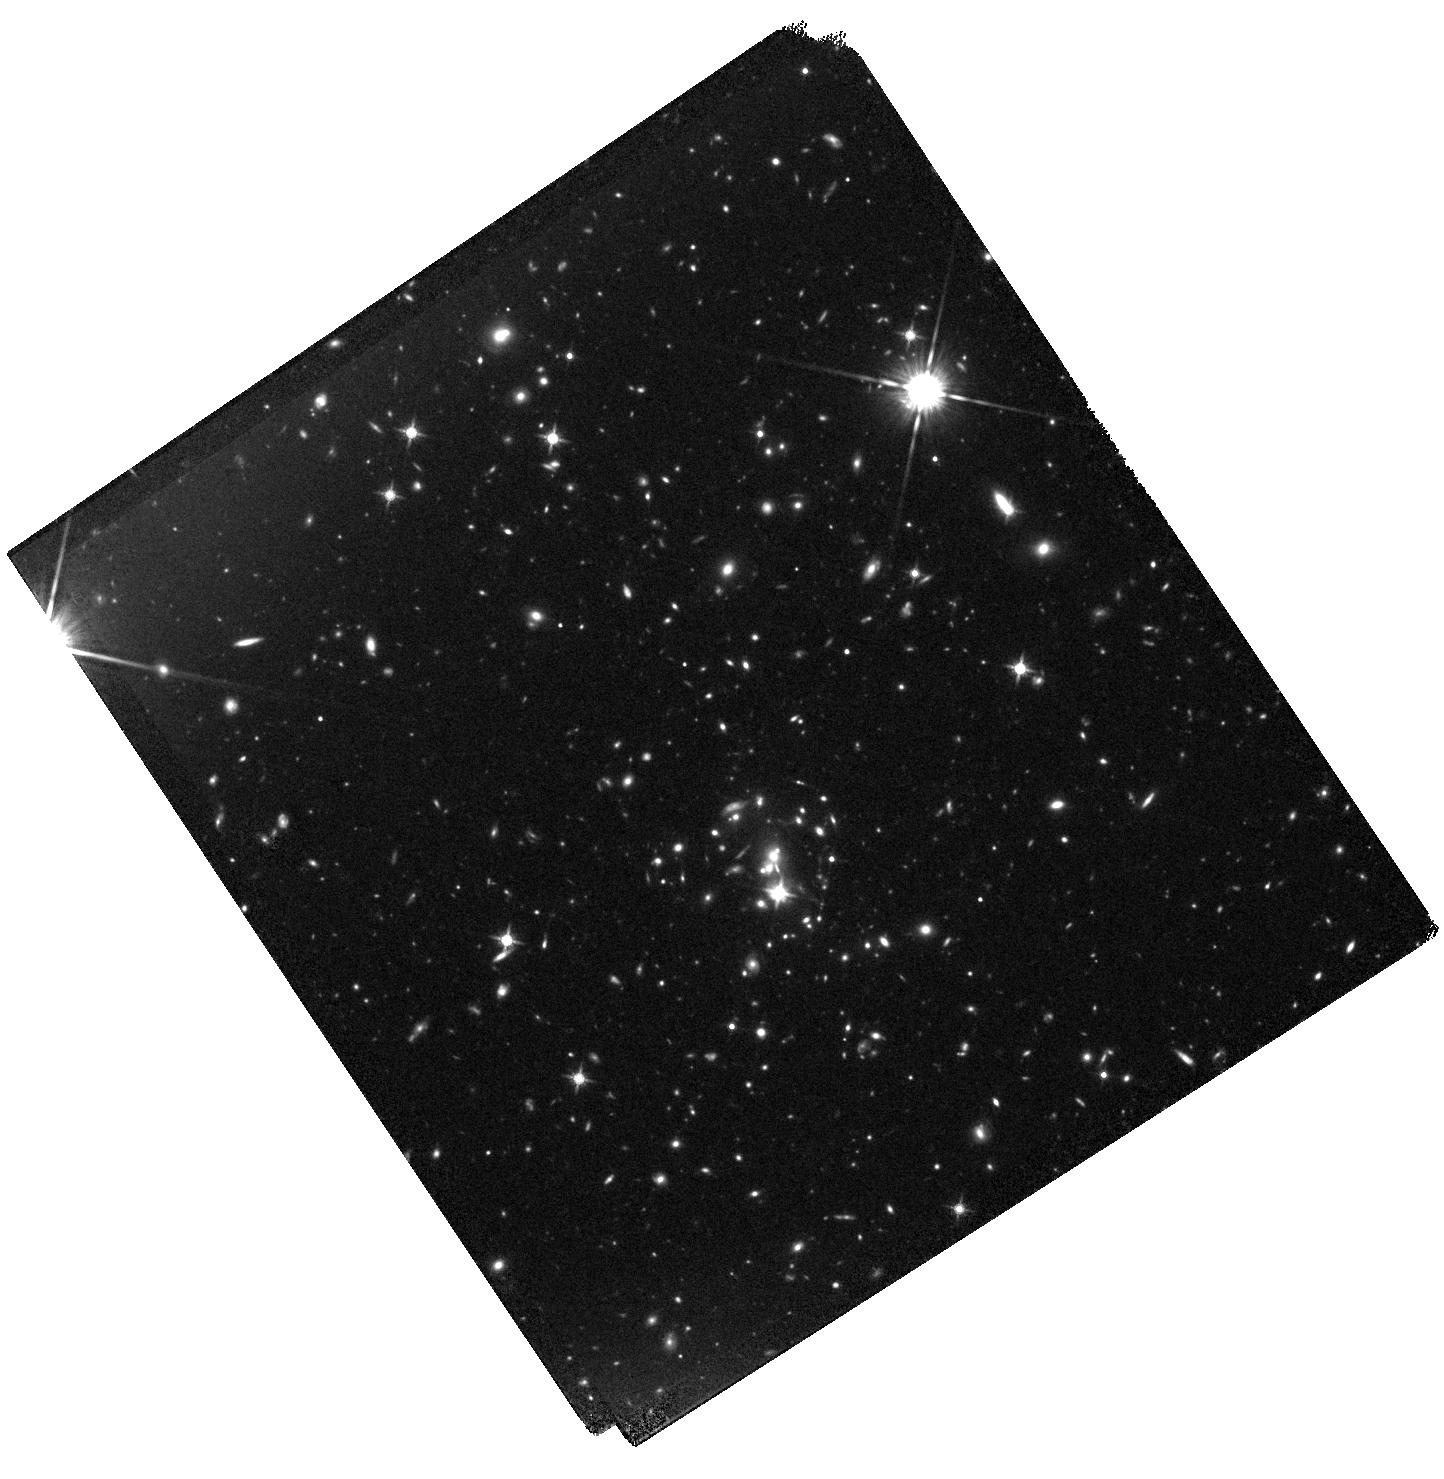
Target: SPT-CLJ0421-4845
Instrument: WFC3/IR
Filter: F140W
Exposure: 40 min
Observation ID: hst_14252_04_wfc3_ir_f140w_icvg04

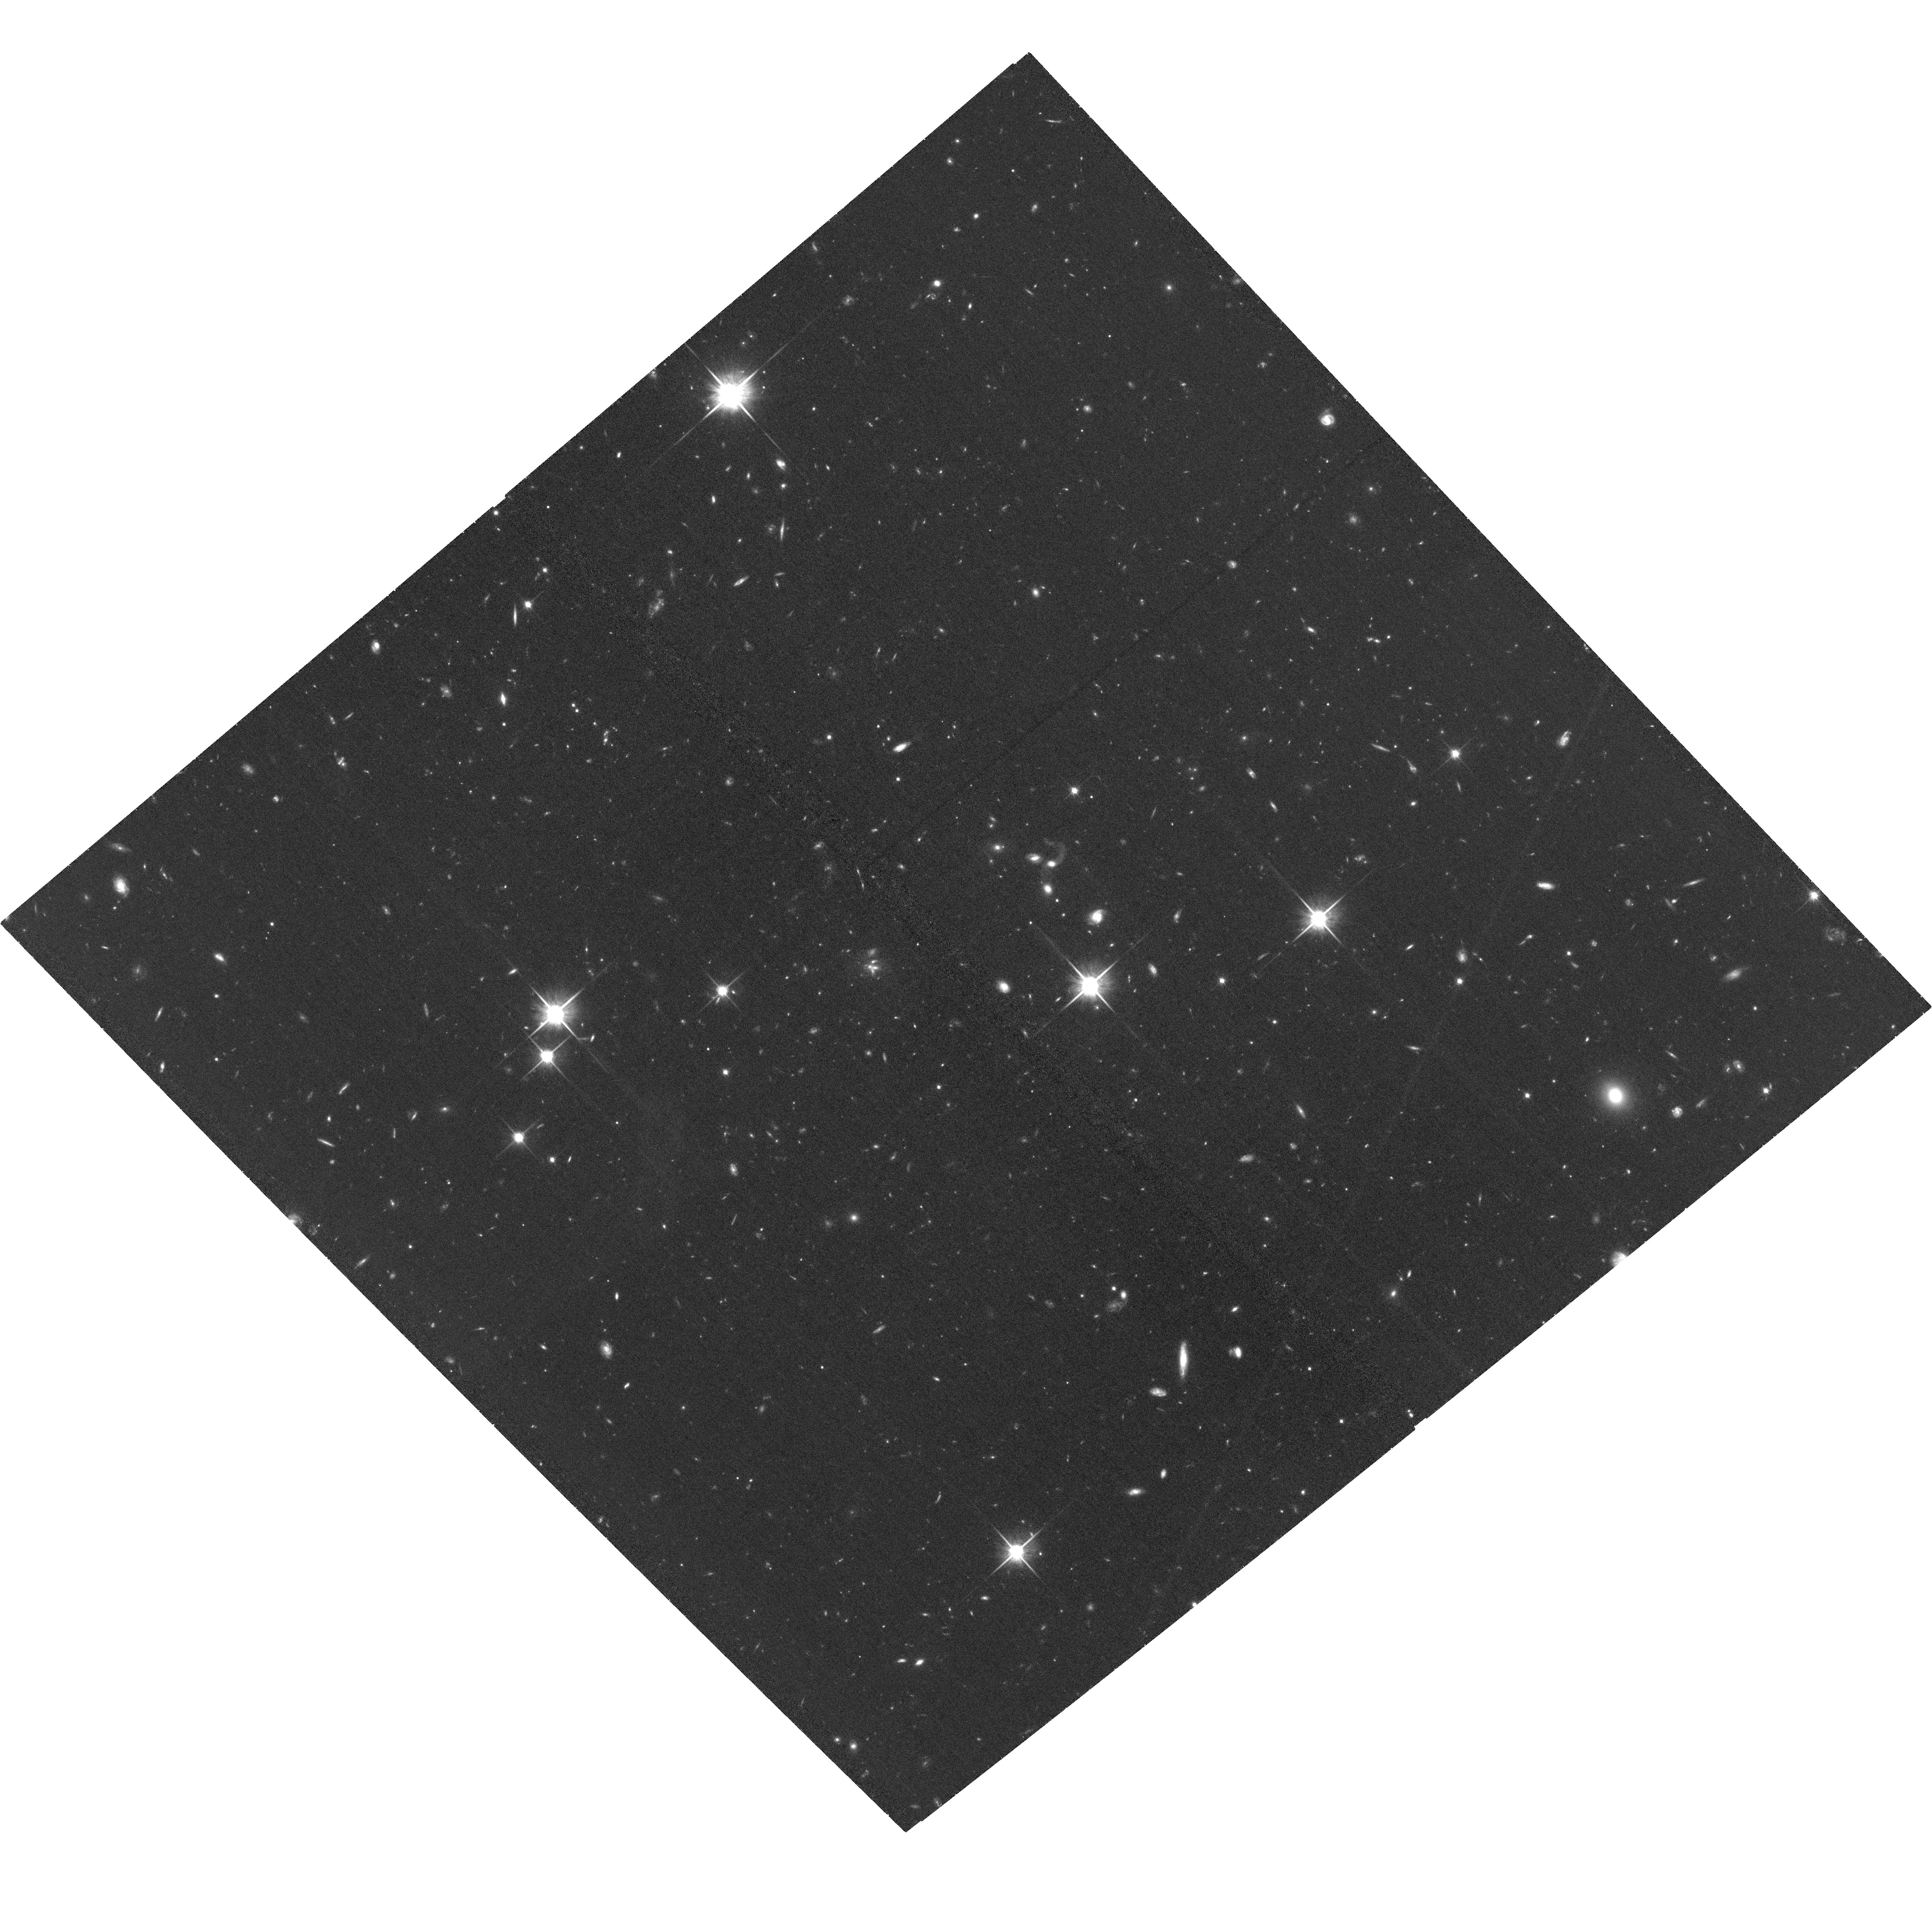
Target: SPT-CLJ0446-4606
Instrument: ACS/WFC
Filter: F814W
Exposure: 1.3 h
Observation ID: hst_14252_a5_acs_wfc_f814w_jcvga5

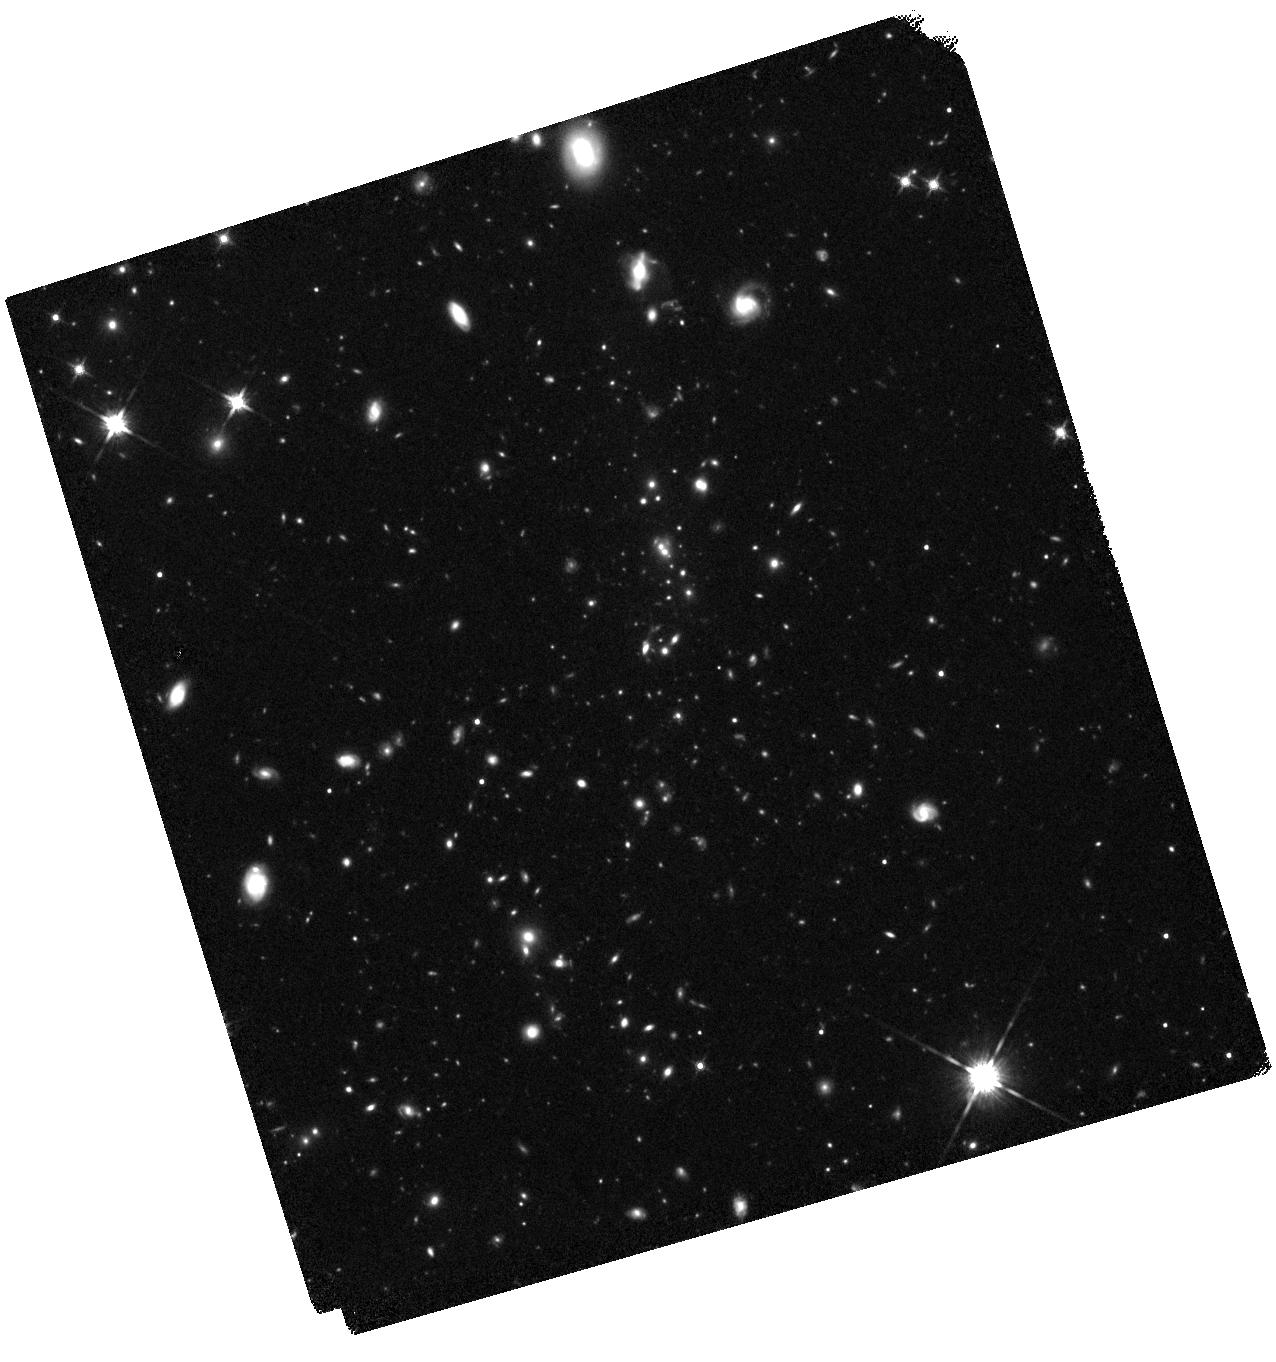
Target: SPT-CLJ0459-4947
Instrument: WFC3/IR
Filter: F140W
Exposure: 40 min
Observation ID: hst_14252_03_wfc3_ir_f140w_icvg03

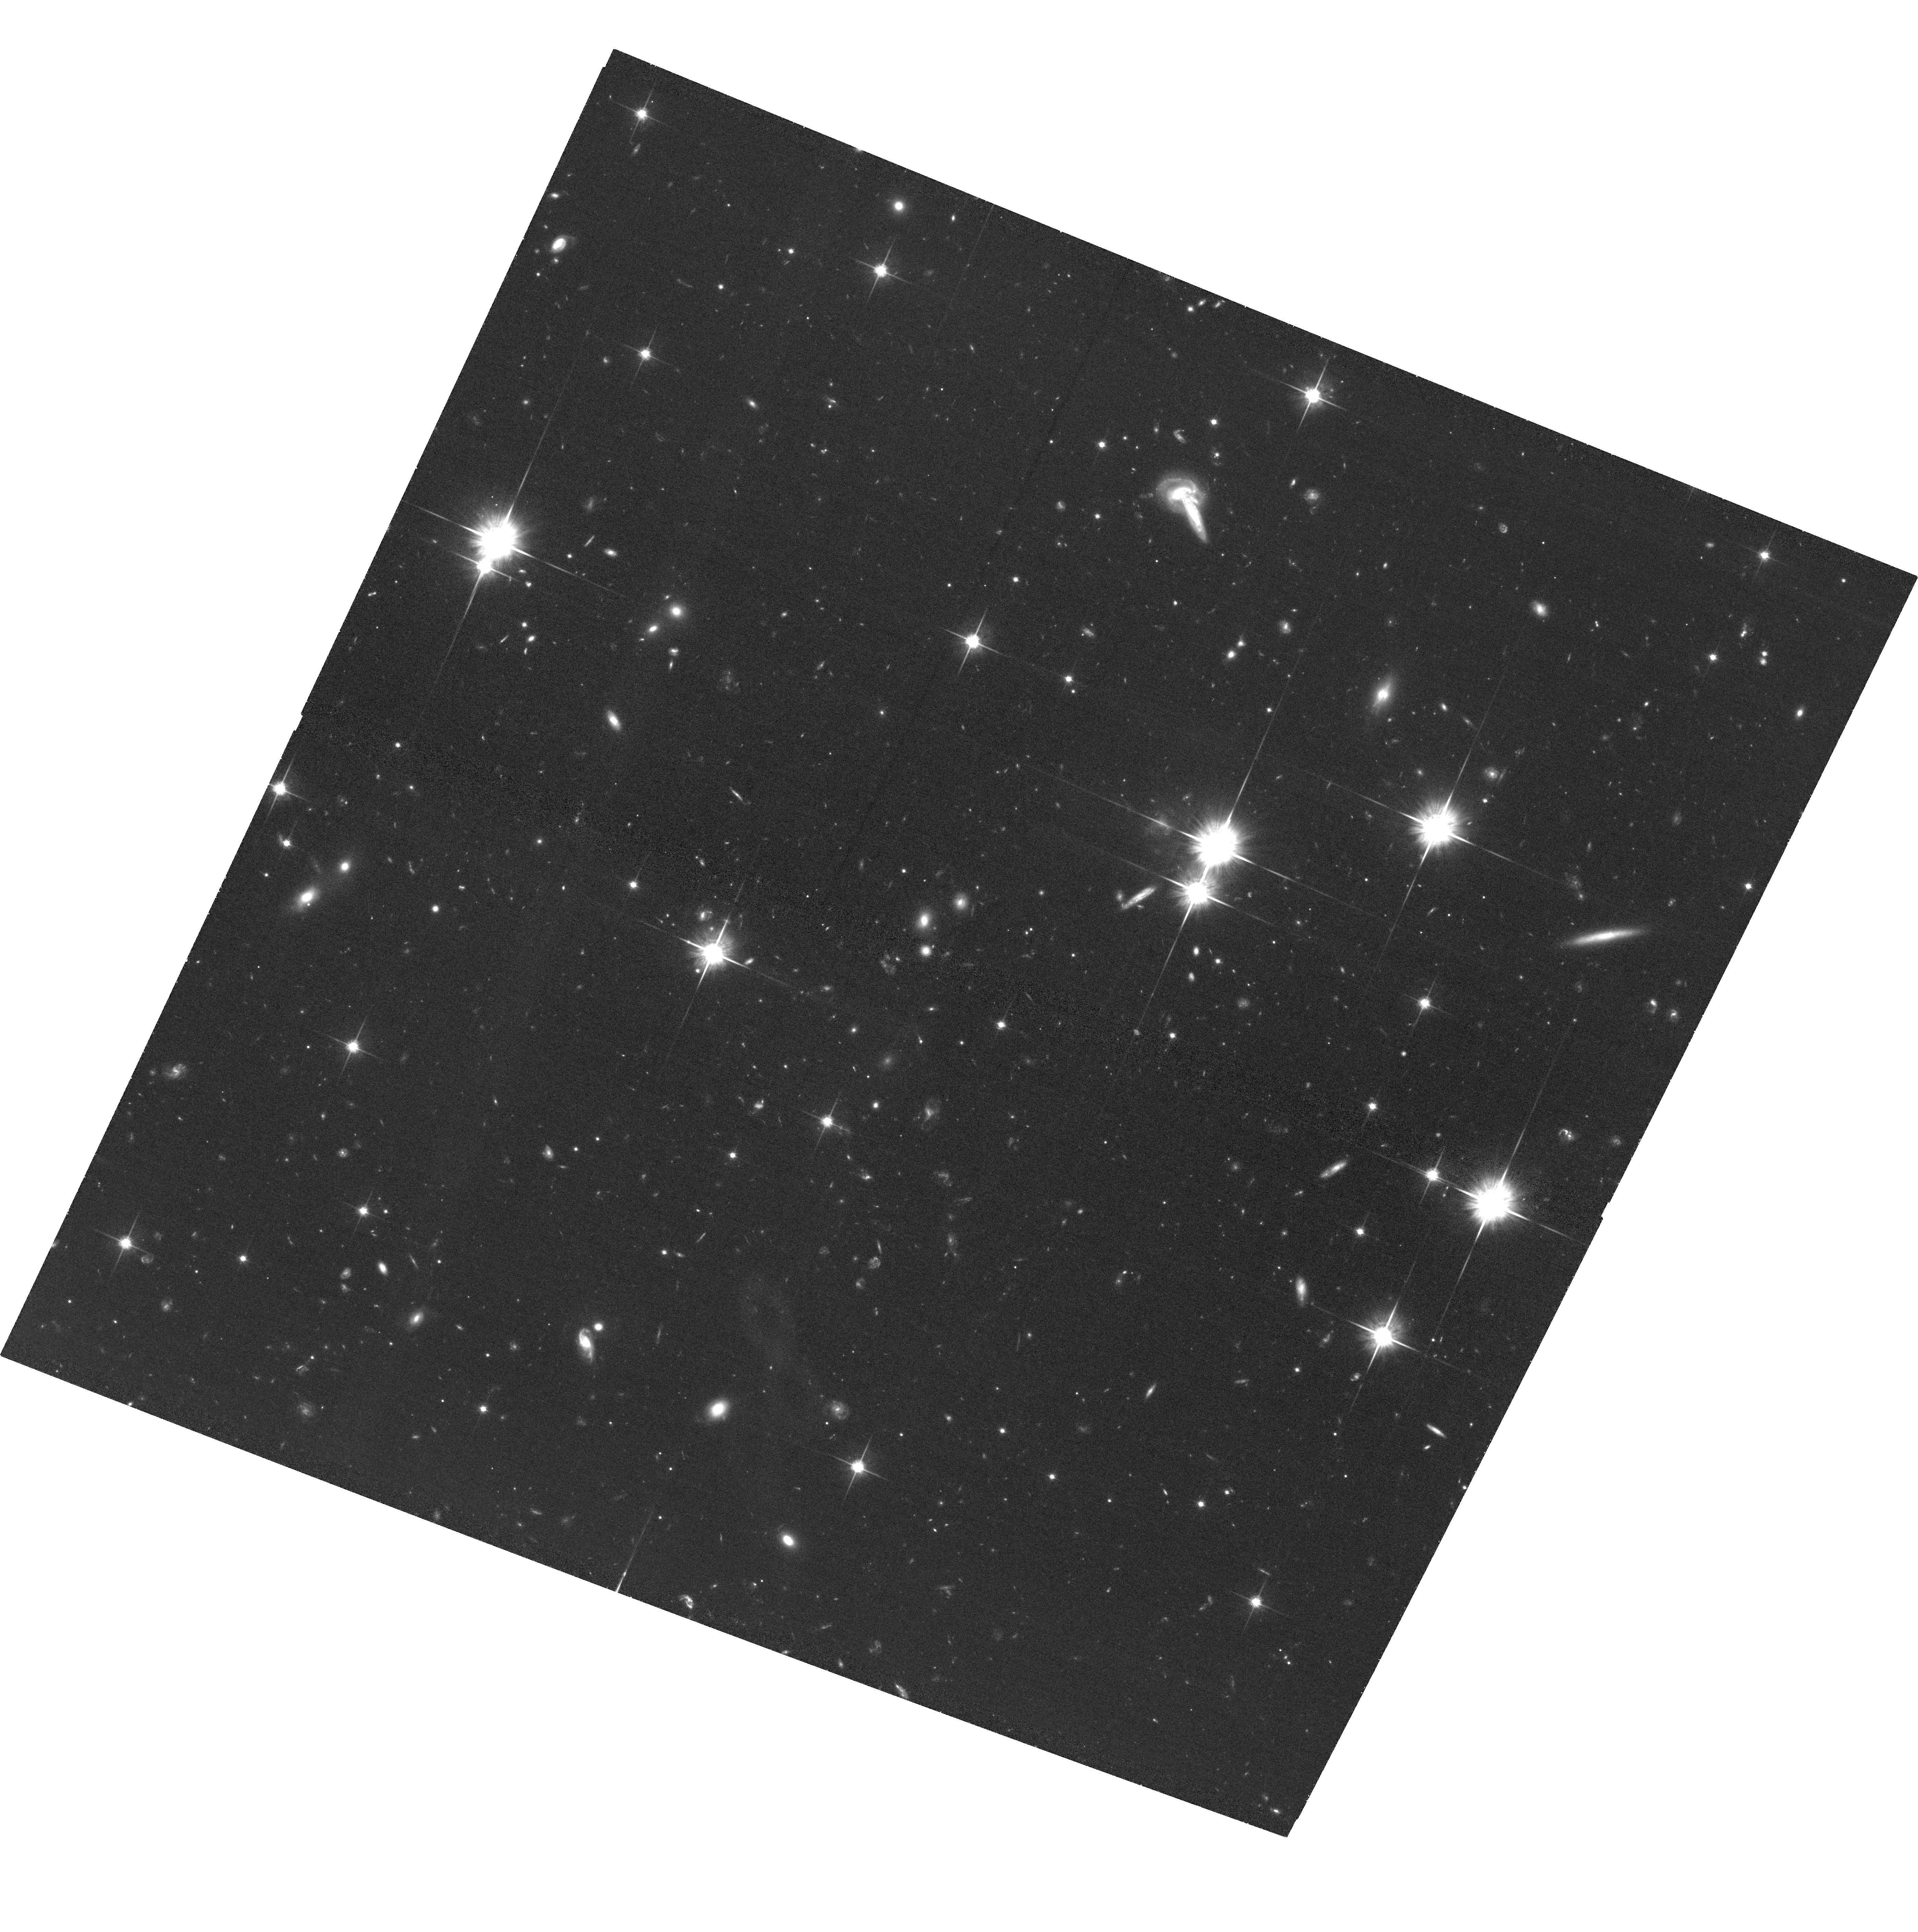
Target: SPT-CLJ0607-4448
Instrument: ACS/WFC
Filter: F814W
Exposure: 1.3 h
Observation ID: hst_14252_a2_acs_wfc_f814w_jcvga2

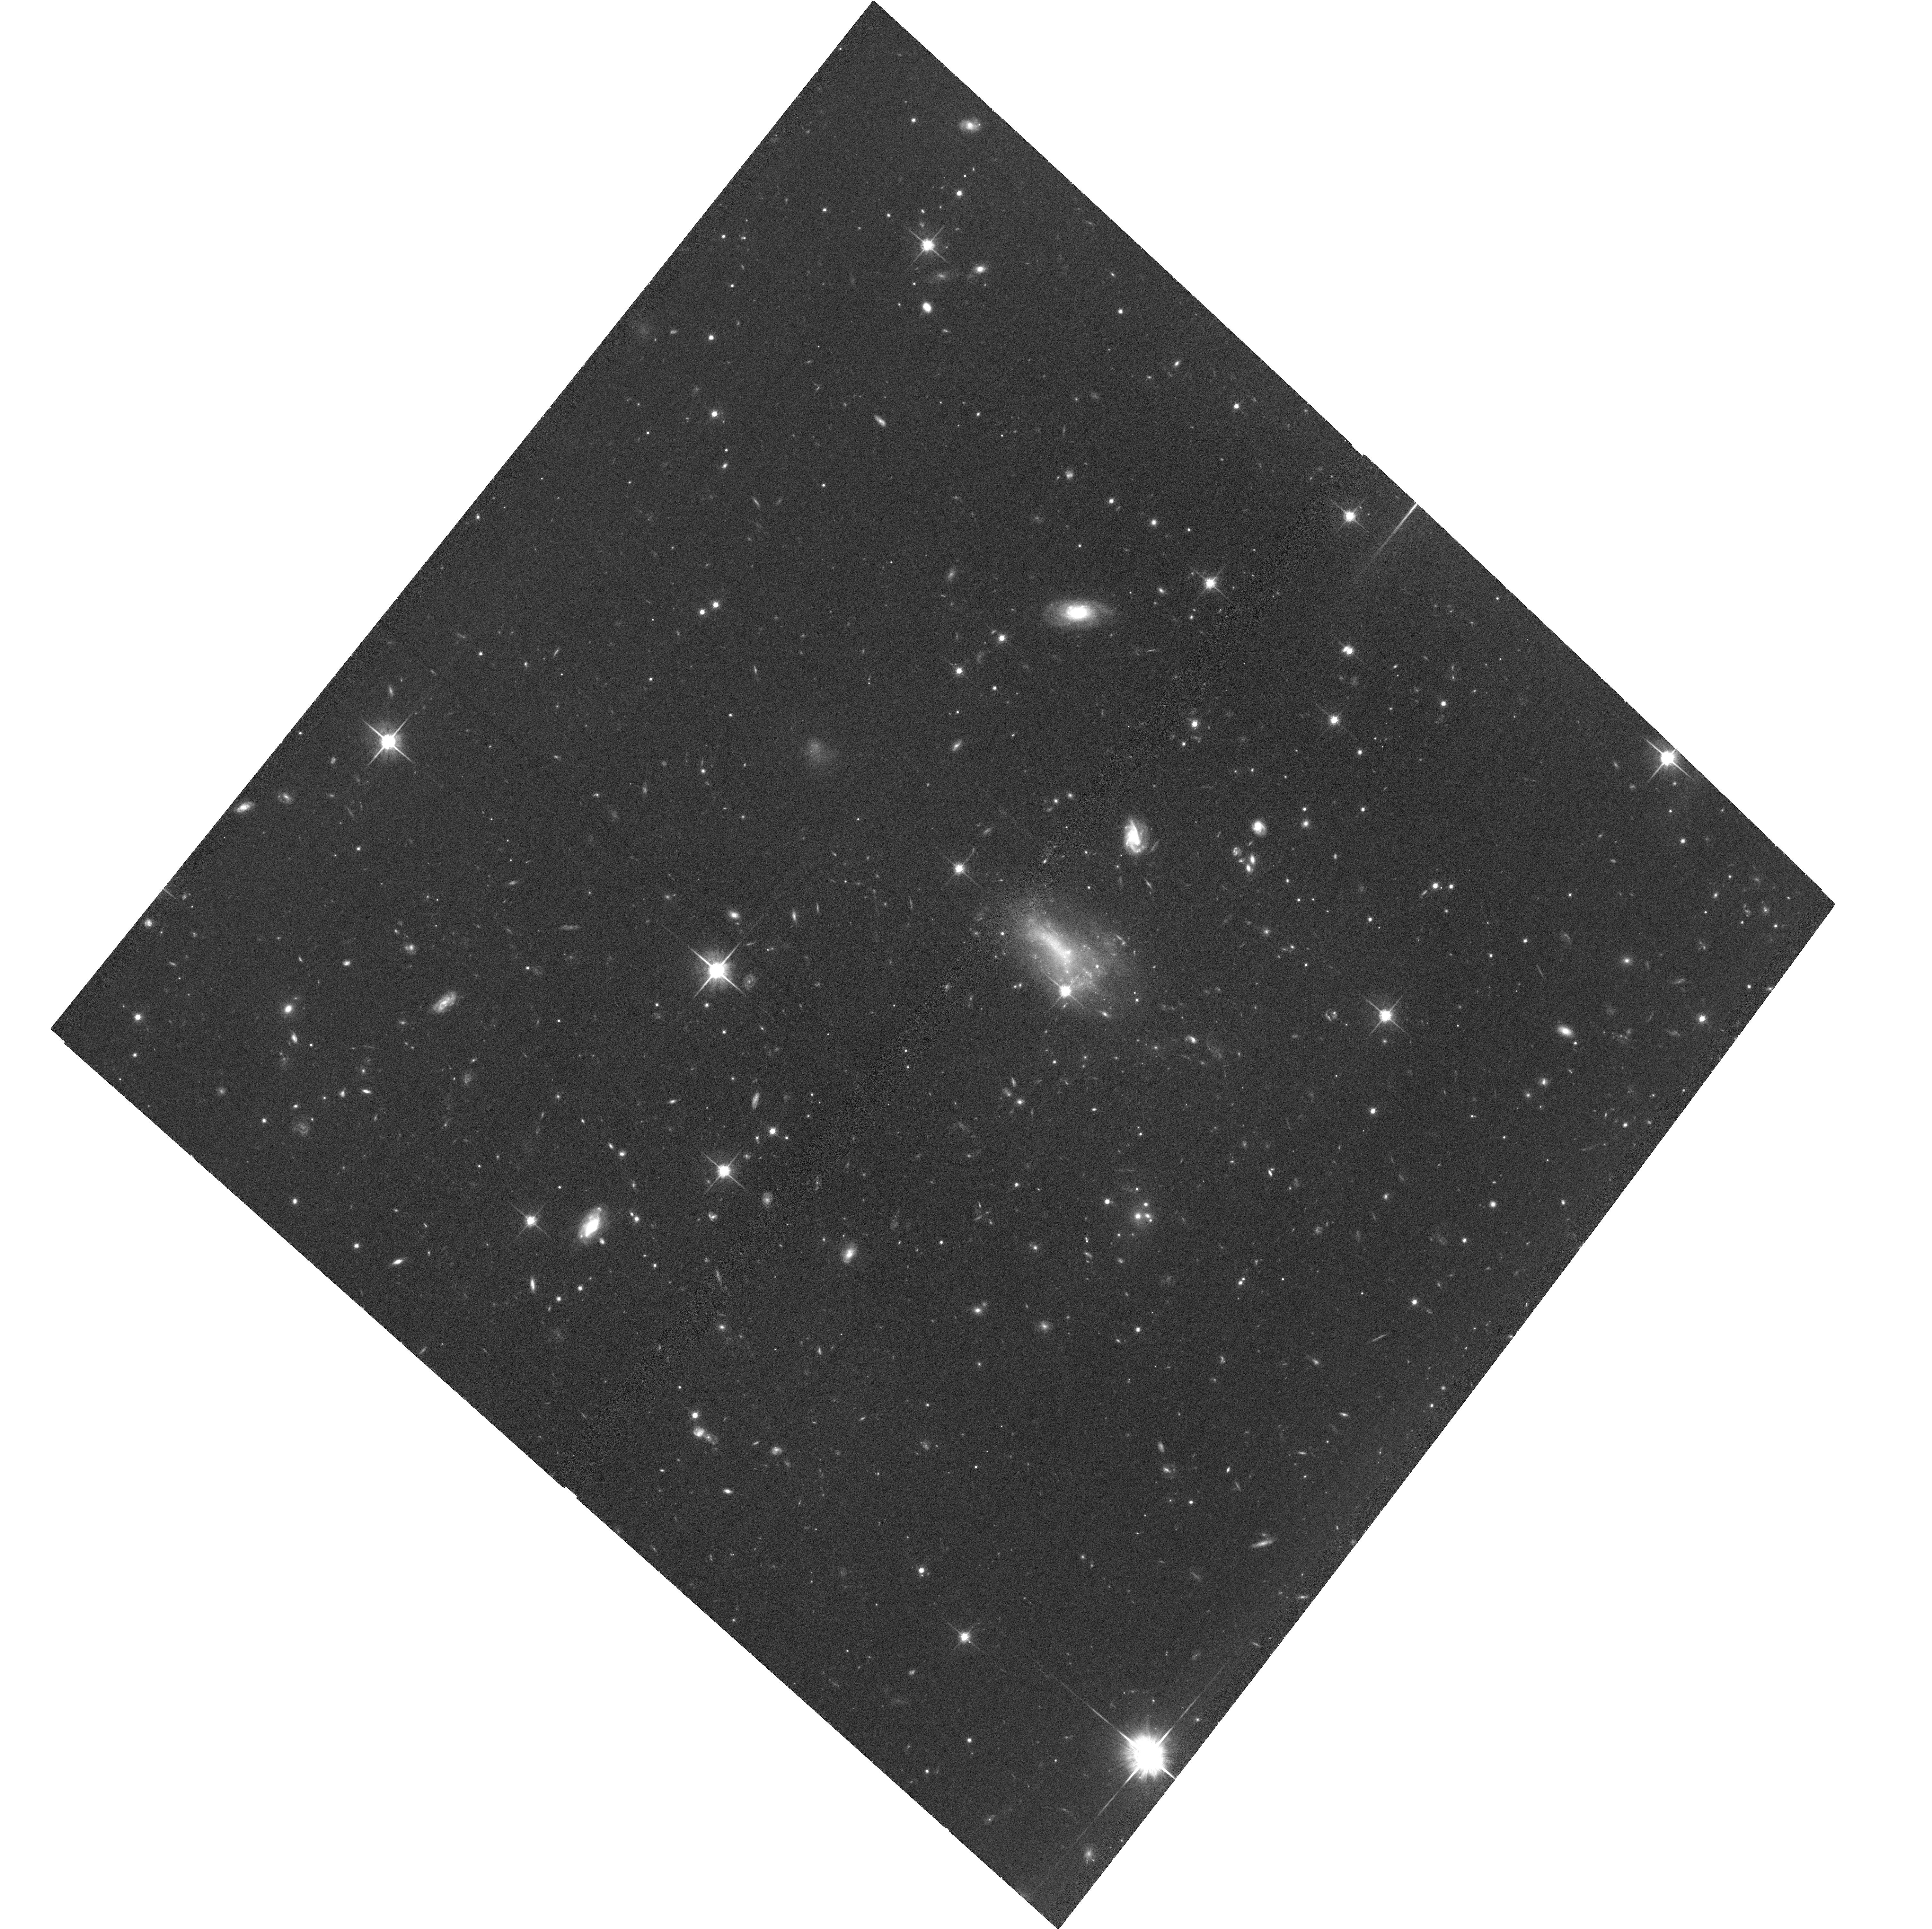
Target: SPT-CLJ2040-4451
Instrument: ACS/WFC
Filter: F814W
Exposure: 1.3 h
Observation ID: hst_14252_01_acs_wfc_f814w_jcvg01

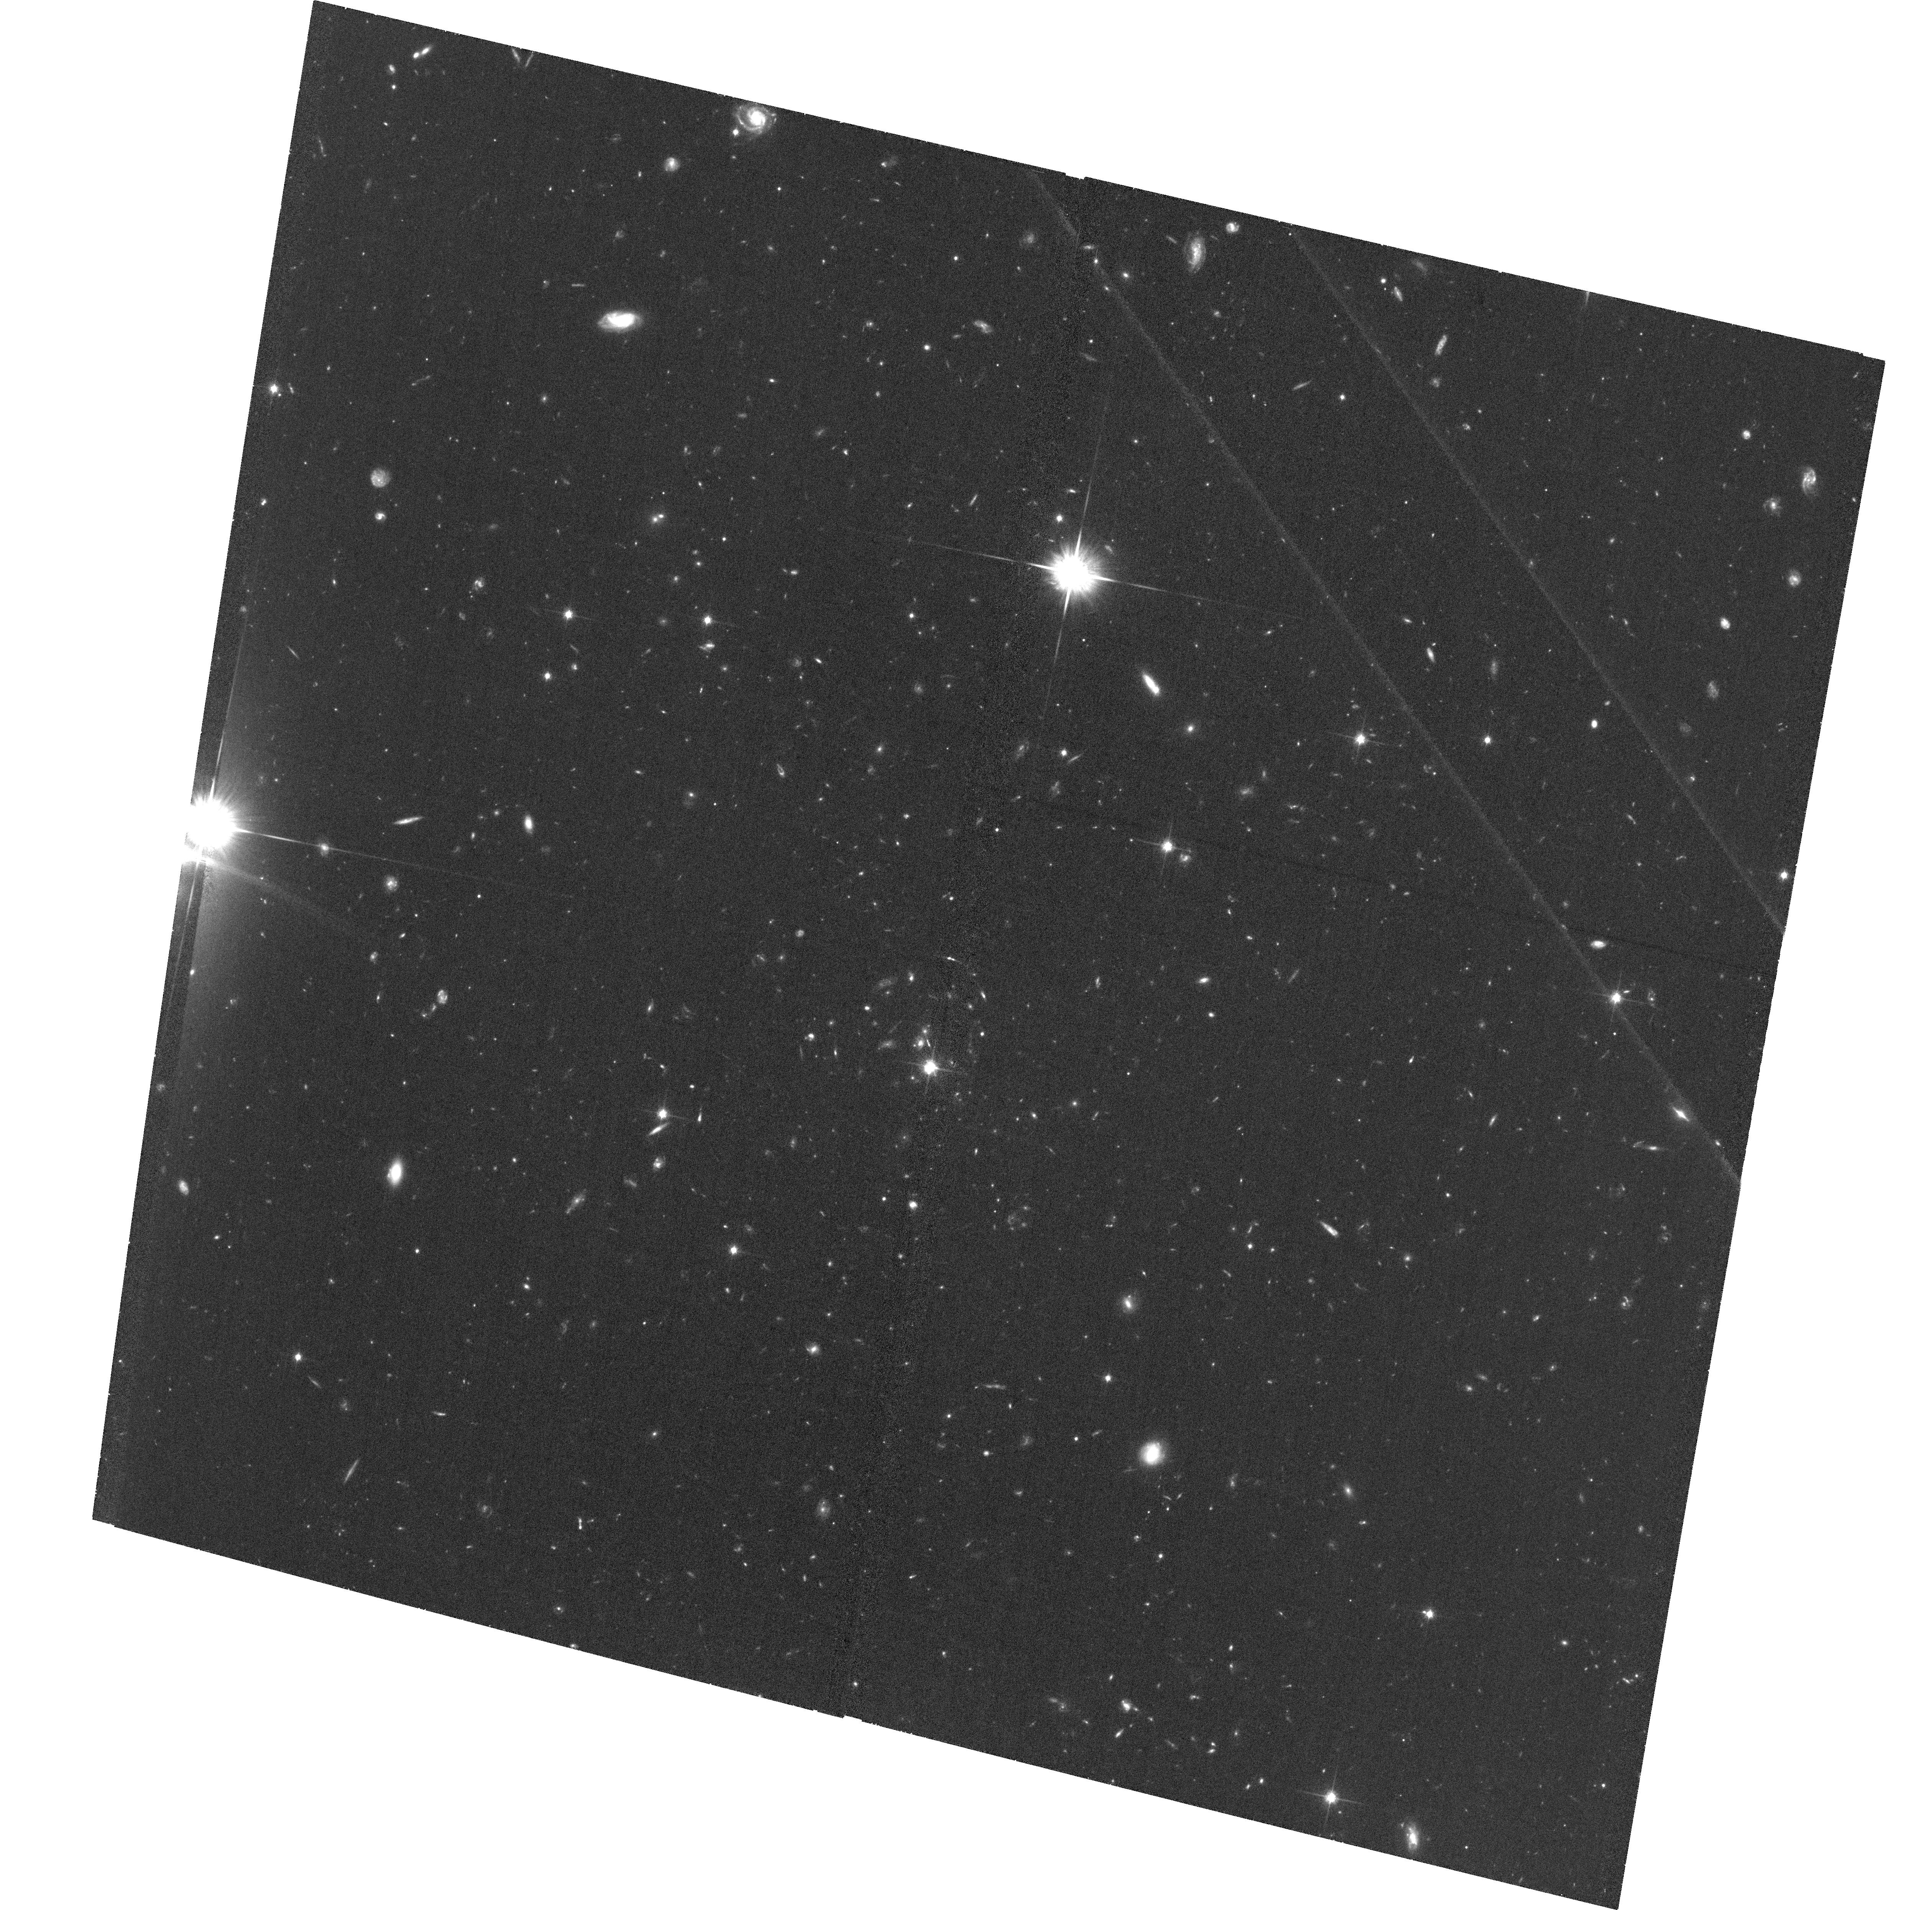
Target: SPT-CLJ0421-4845
Instrument: ACS/WFC
Filter: F814W
Exposure: 1.3 h
Observation ID: hst_14252_a4_acs_wfc_f814w_jcvga4

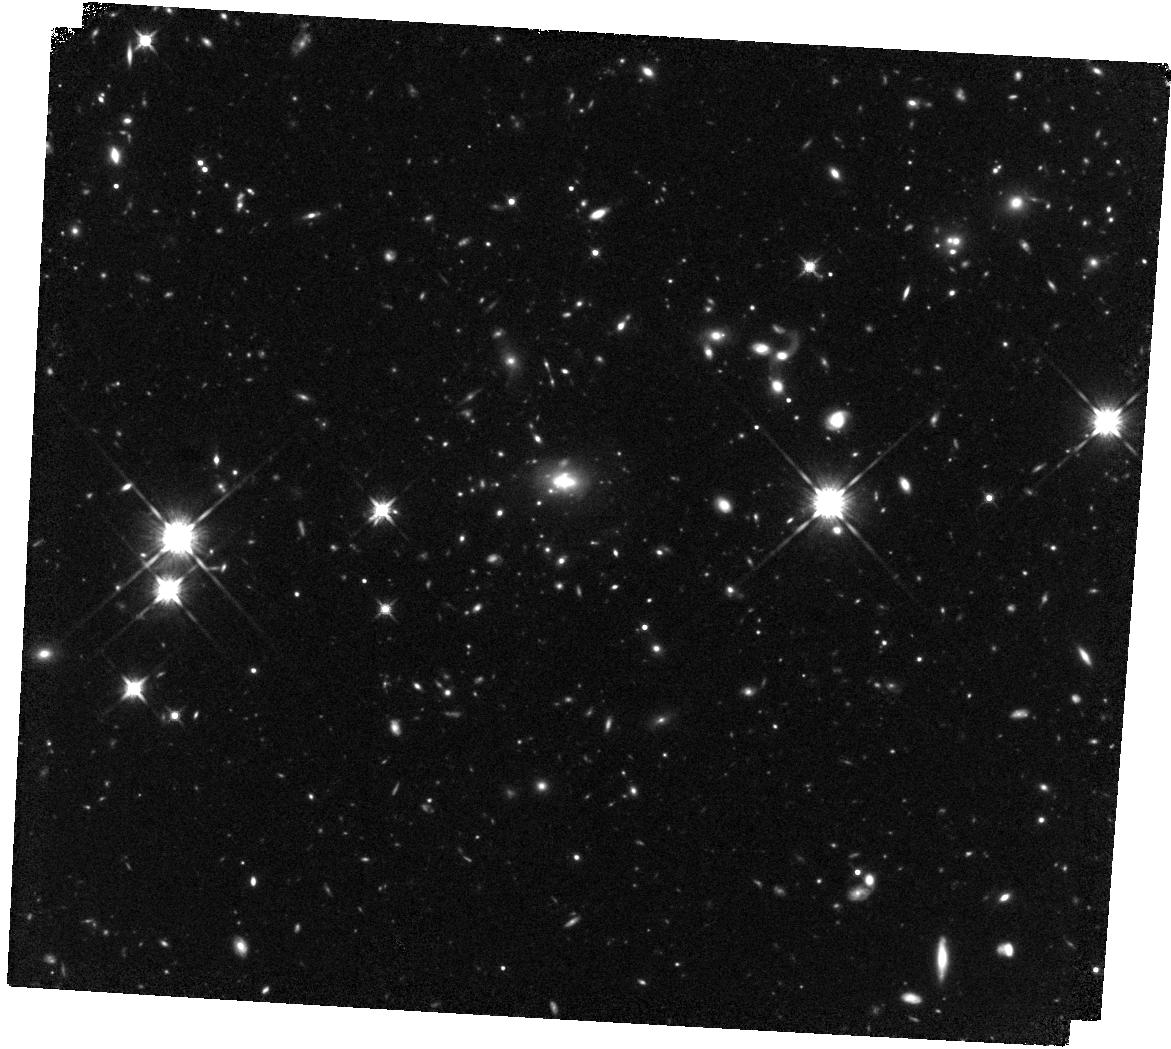
Target: SPT-CLJ0446-4606
Instrument: WFC3/IR
Filter: F140W
Exposure: 40 min
Observation ID: hst_14252_05_wfc3_ir_f140w_icvg05

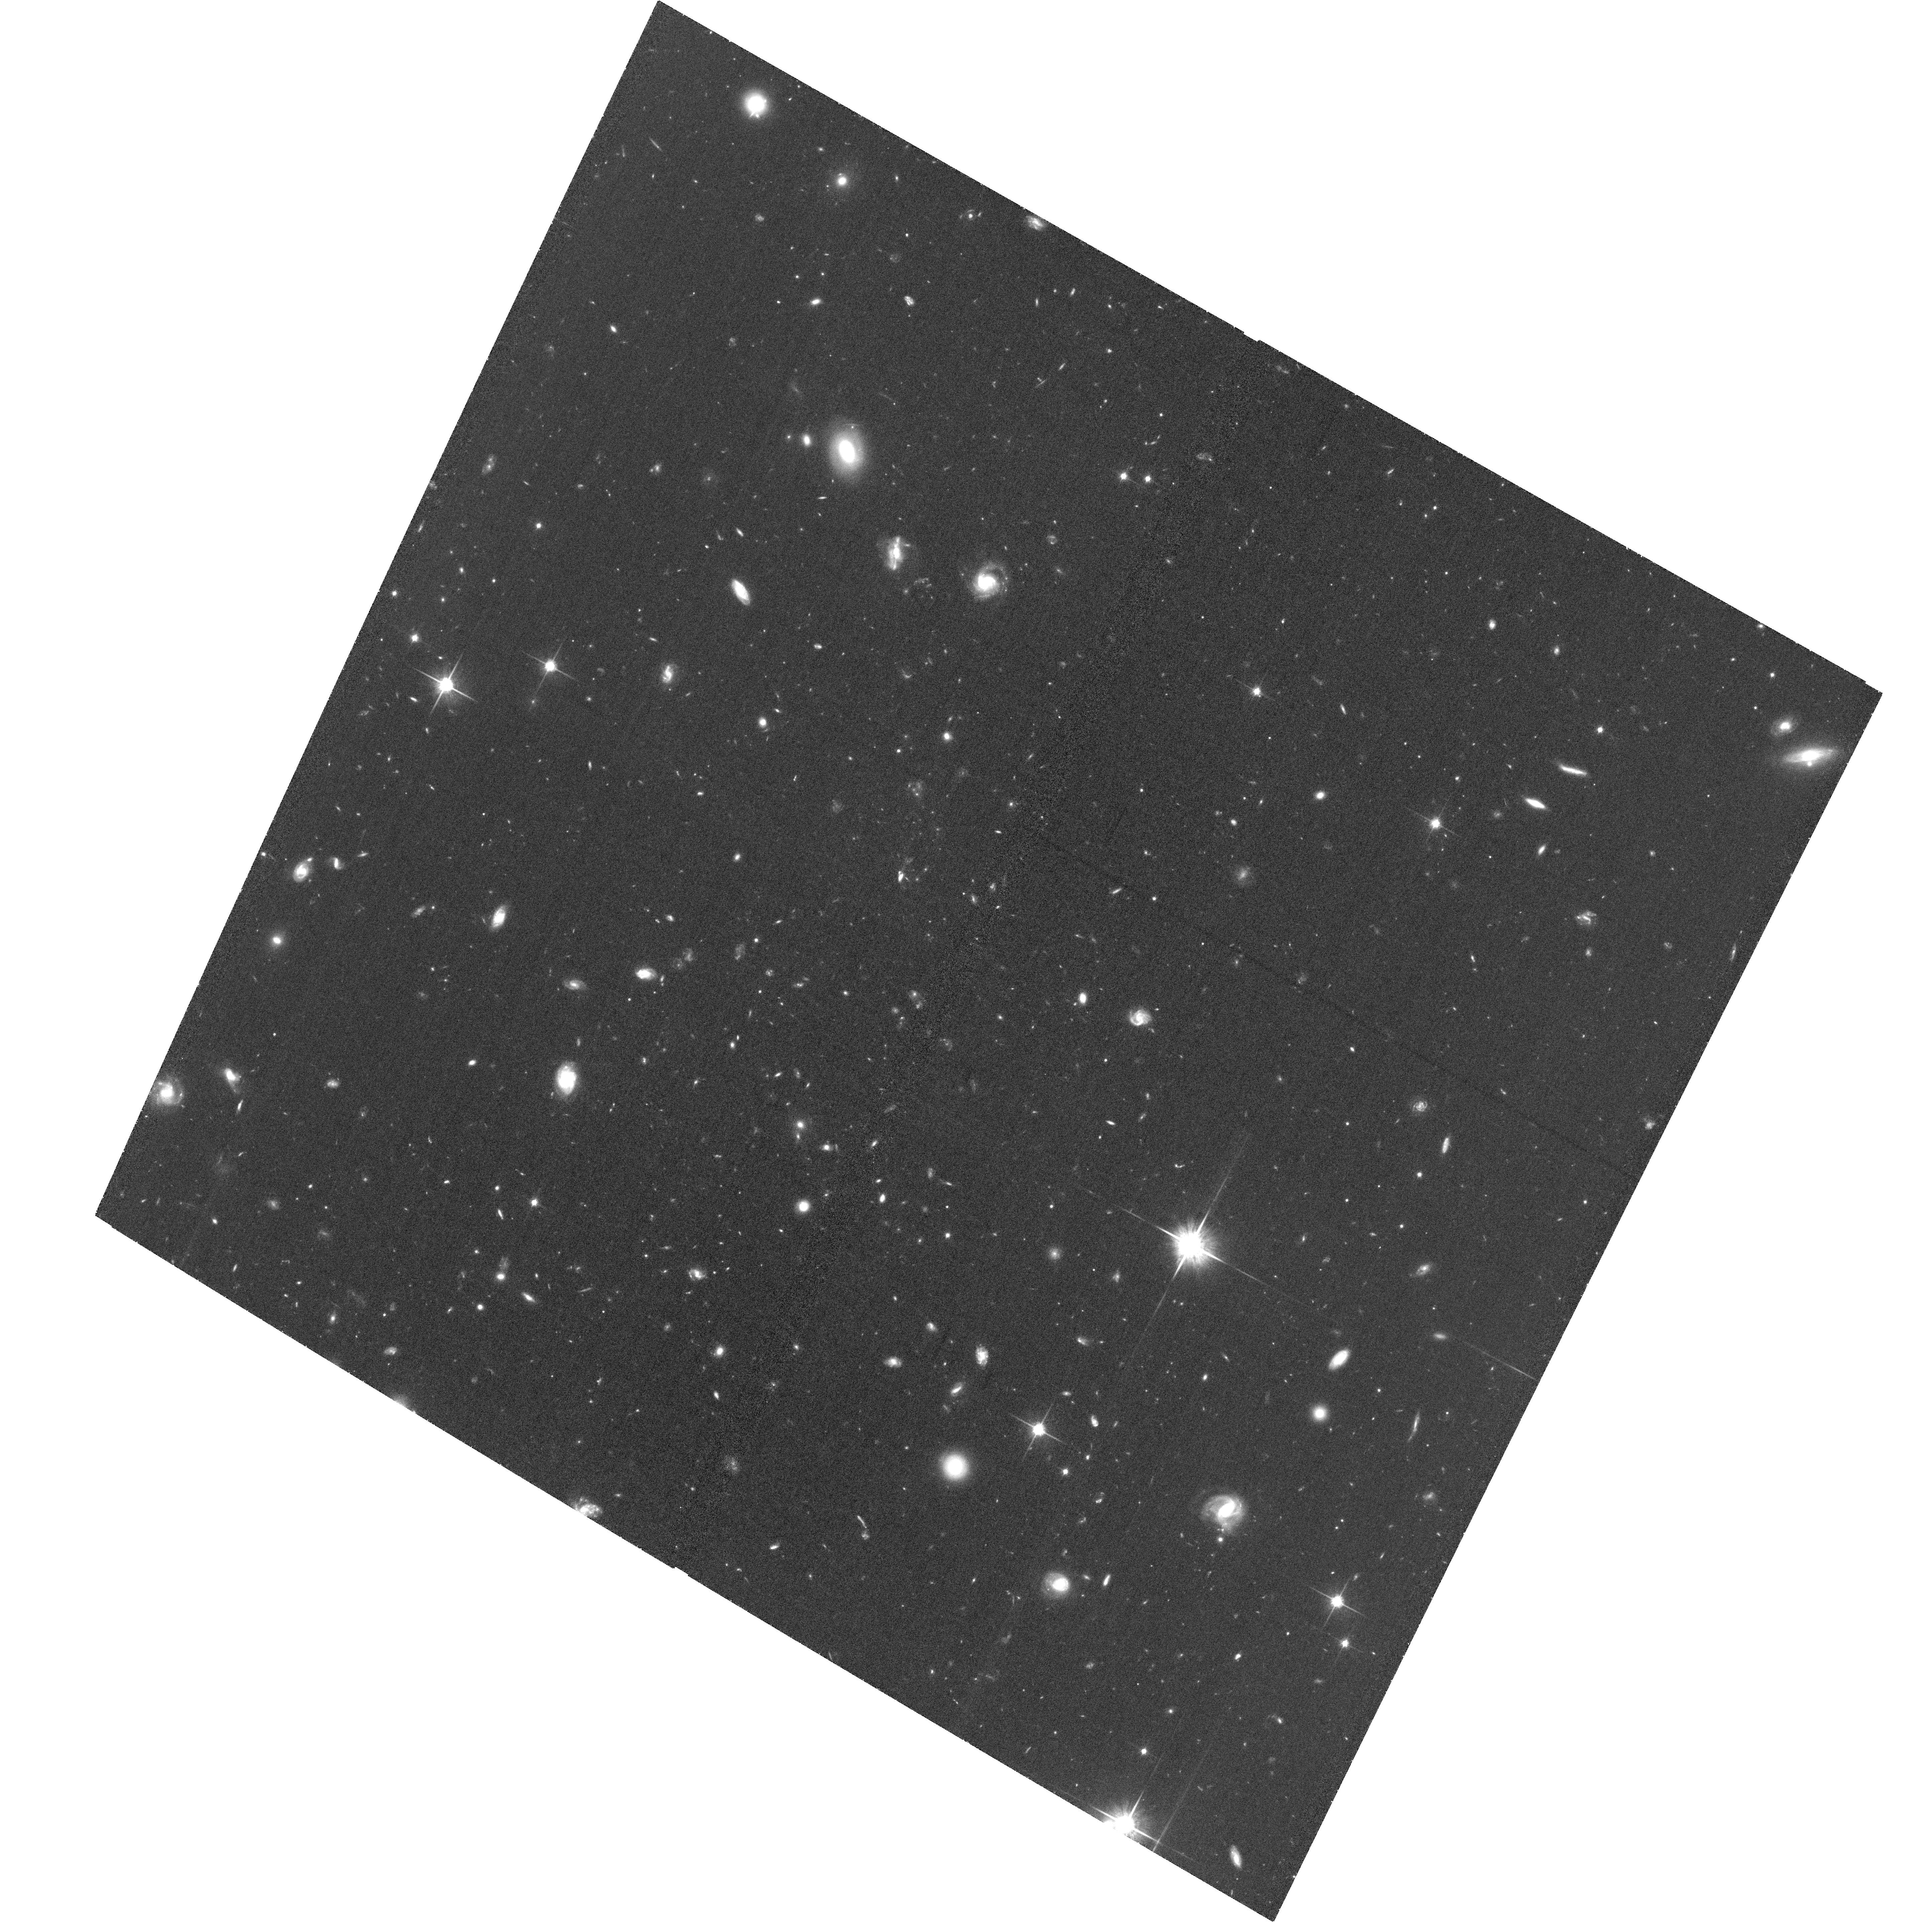
Target: SPT-CLJ0459-4947
Instrument: ACS/WFC
Filter: F814W
Exposure: 1.3 h
Observation ID: hst_14252_a3_acs_wfc_f814w_jcvga3

Environmental signatures on galaxy populations in the most massive clusters at z~1.5 (PI: Strazzullo, Veronica)

We propose to obtain ACS/F814W and WFC3/F140W imaging of a complete sample of the five highest redshift clusters discovered in the SPT-SZ survey. This will enable a first uniform statistical study of galaxy populations in the most massive structures at z>1.4. This redshift is a crucial transition time for massive galaxies in cluster environments. It bridges the major star formation events at z~2 that built most of the stars in massive cluster early-types, and the z~1 regime largely characterized by passive evolution in cluster cores. Massive clusters at this time are still very rare. Cluster galaxies at this redshift have thus been investigated in only a handful of clusters selected in different ways that may well bias galaxy population studies. As an important next step beyond these initial studies, this project explores central questions that still remain controversial: How efficient is quenching of star formation in the most massive structures at z~1.5? How common are highly star-forming galaxies in the densest cluster-core environments? What are the morphologies of massive cluster galaxies, and how different is their structural evolution in clusters and in the field? How is the link between old stellar populations and bulge-dominated structure established so early? Answering these questions requires deep high-resolution observations to probe stellar populations and morphologies, and a statistically significant, unbiased, uniform sample of cluster galaxies in very massive structures, where environmental signatures are expected to be more evident. The combination of HST capabilities with a unique cluster sample now allows a first, timely and necessary step forward.